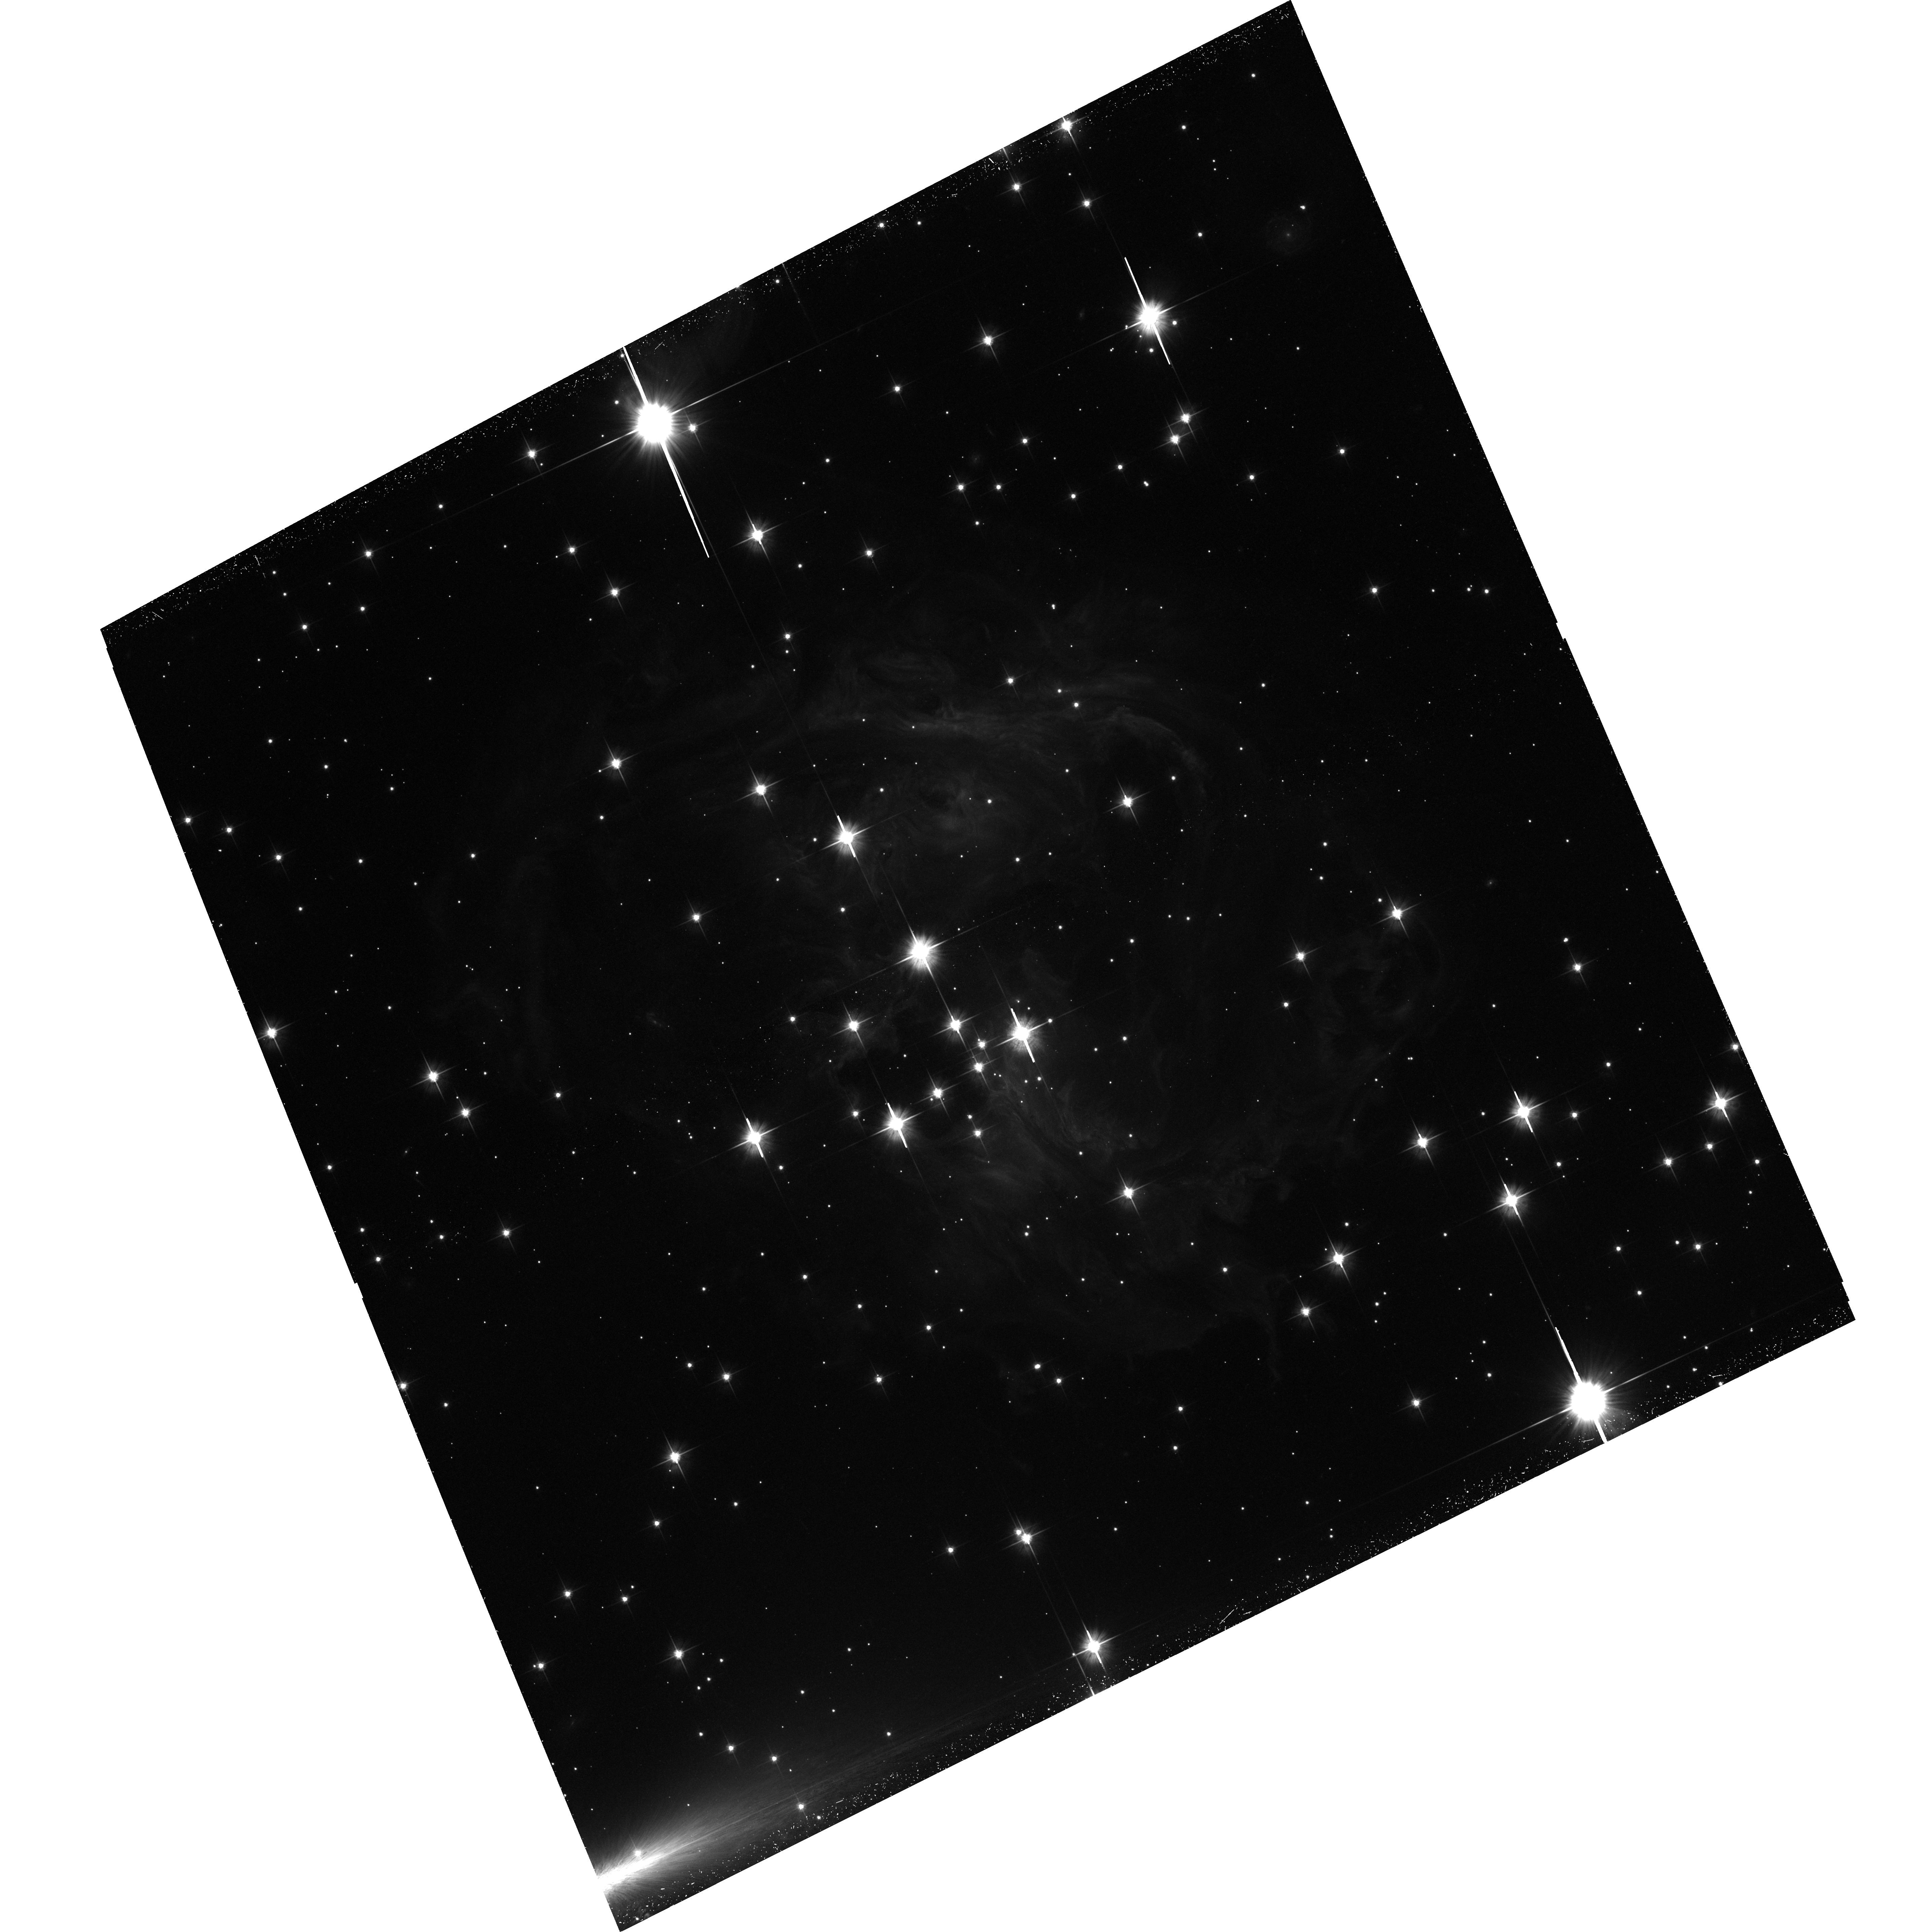
Target: V838-MON-ECHO. Instrument: ACS/WFC. Filter: F606W. Exposure: 54 min. Observation ID: hst_10618_07_acs_wfc_f606w_j9bs07

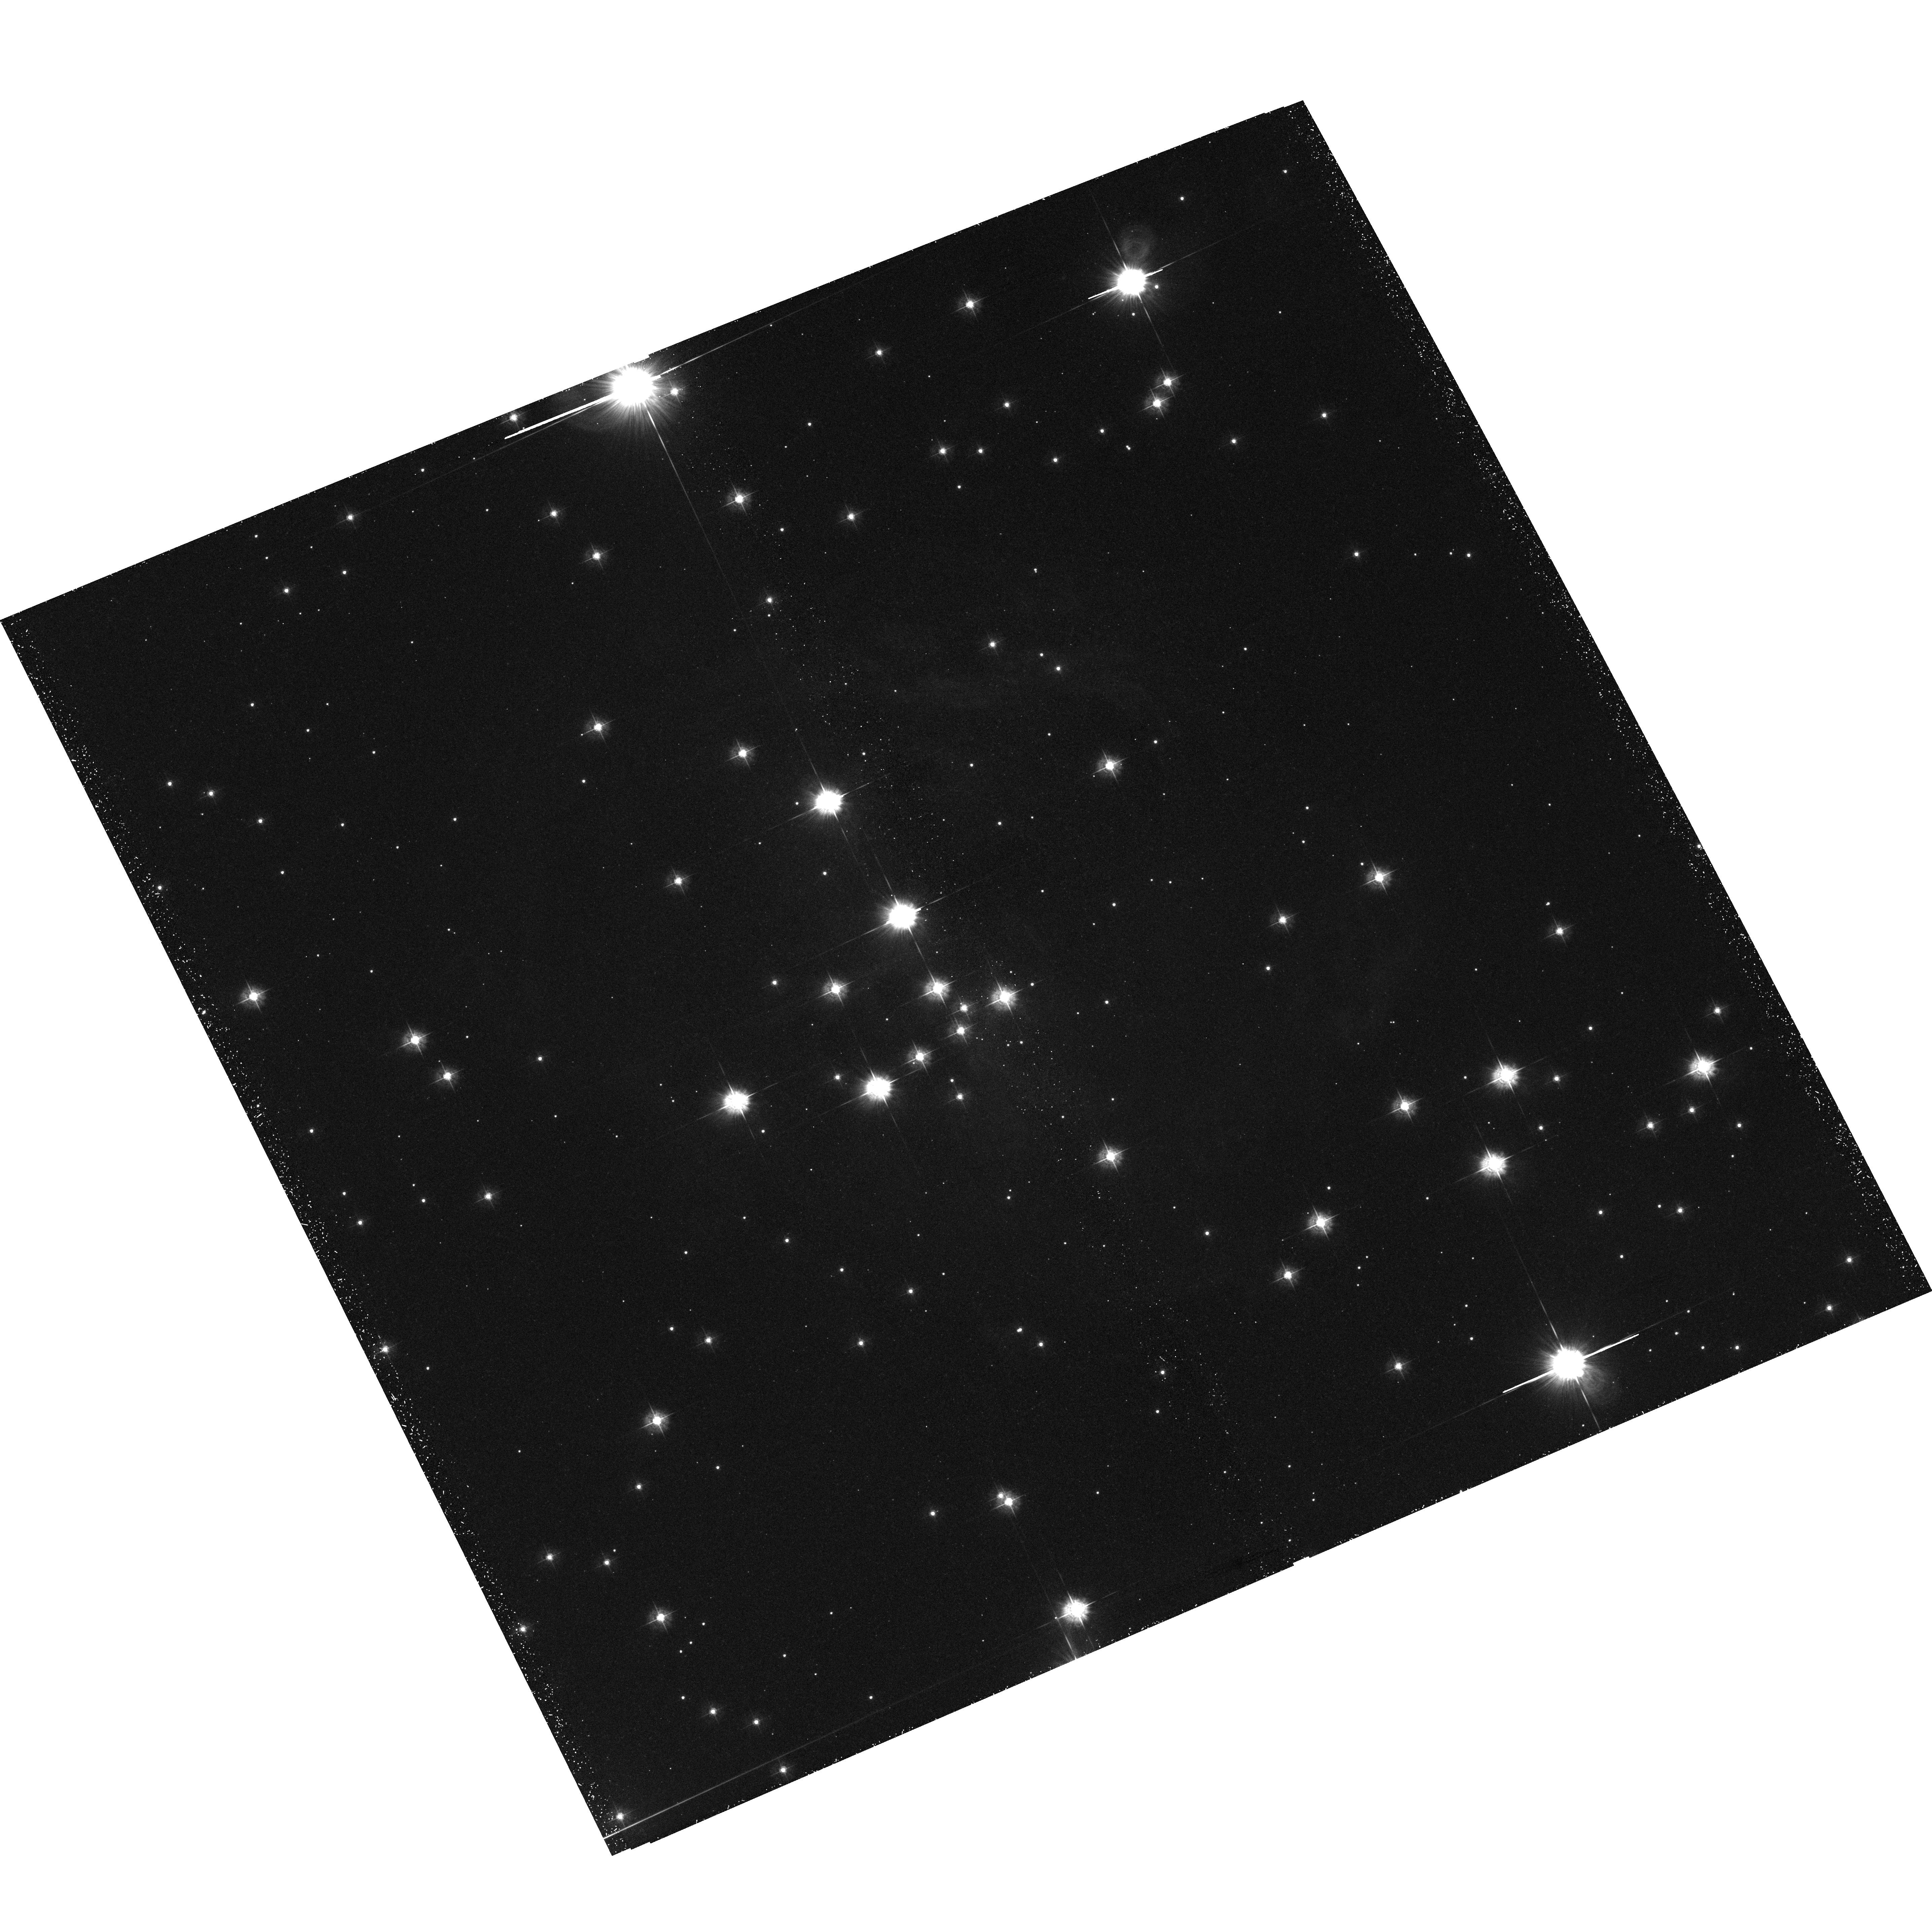
Target: V838-MON. Instrument: ACS/WFC. Filter: F435W. Exposure: 1.3 h. Observation ID: hst_10618_01_acs_wfc_f435w_j9bs01

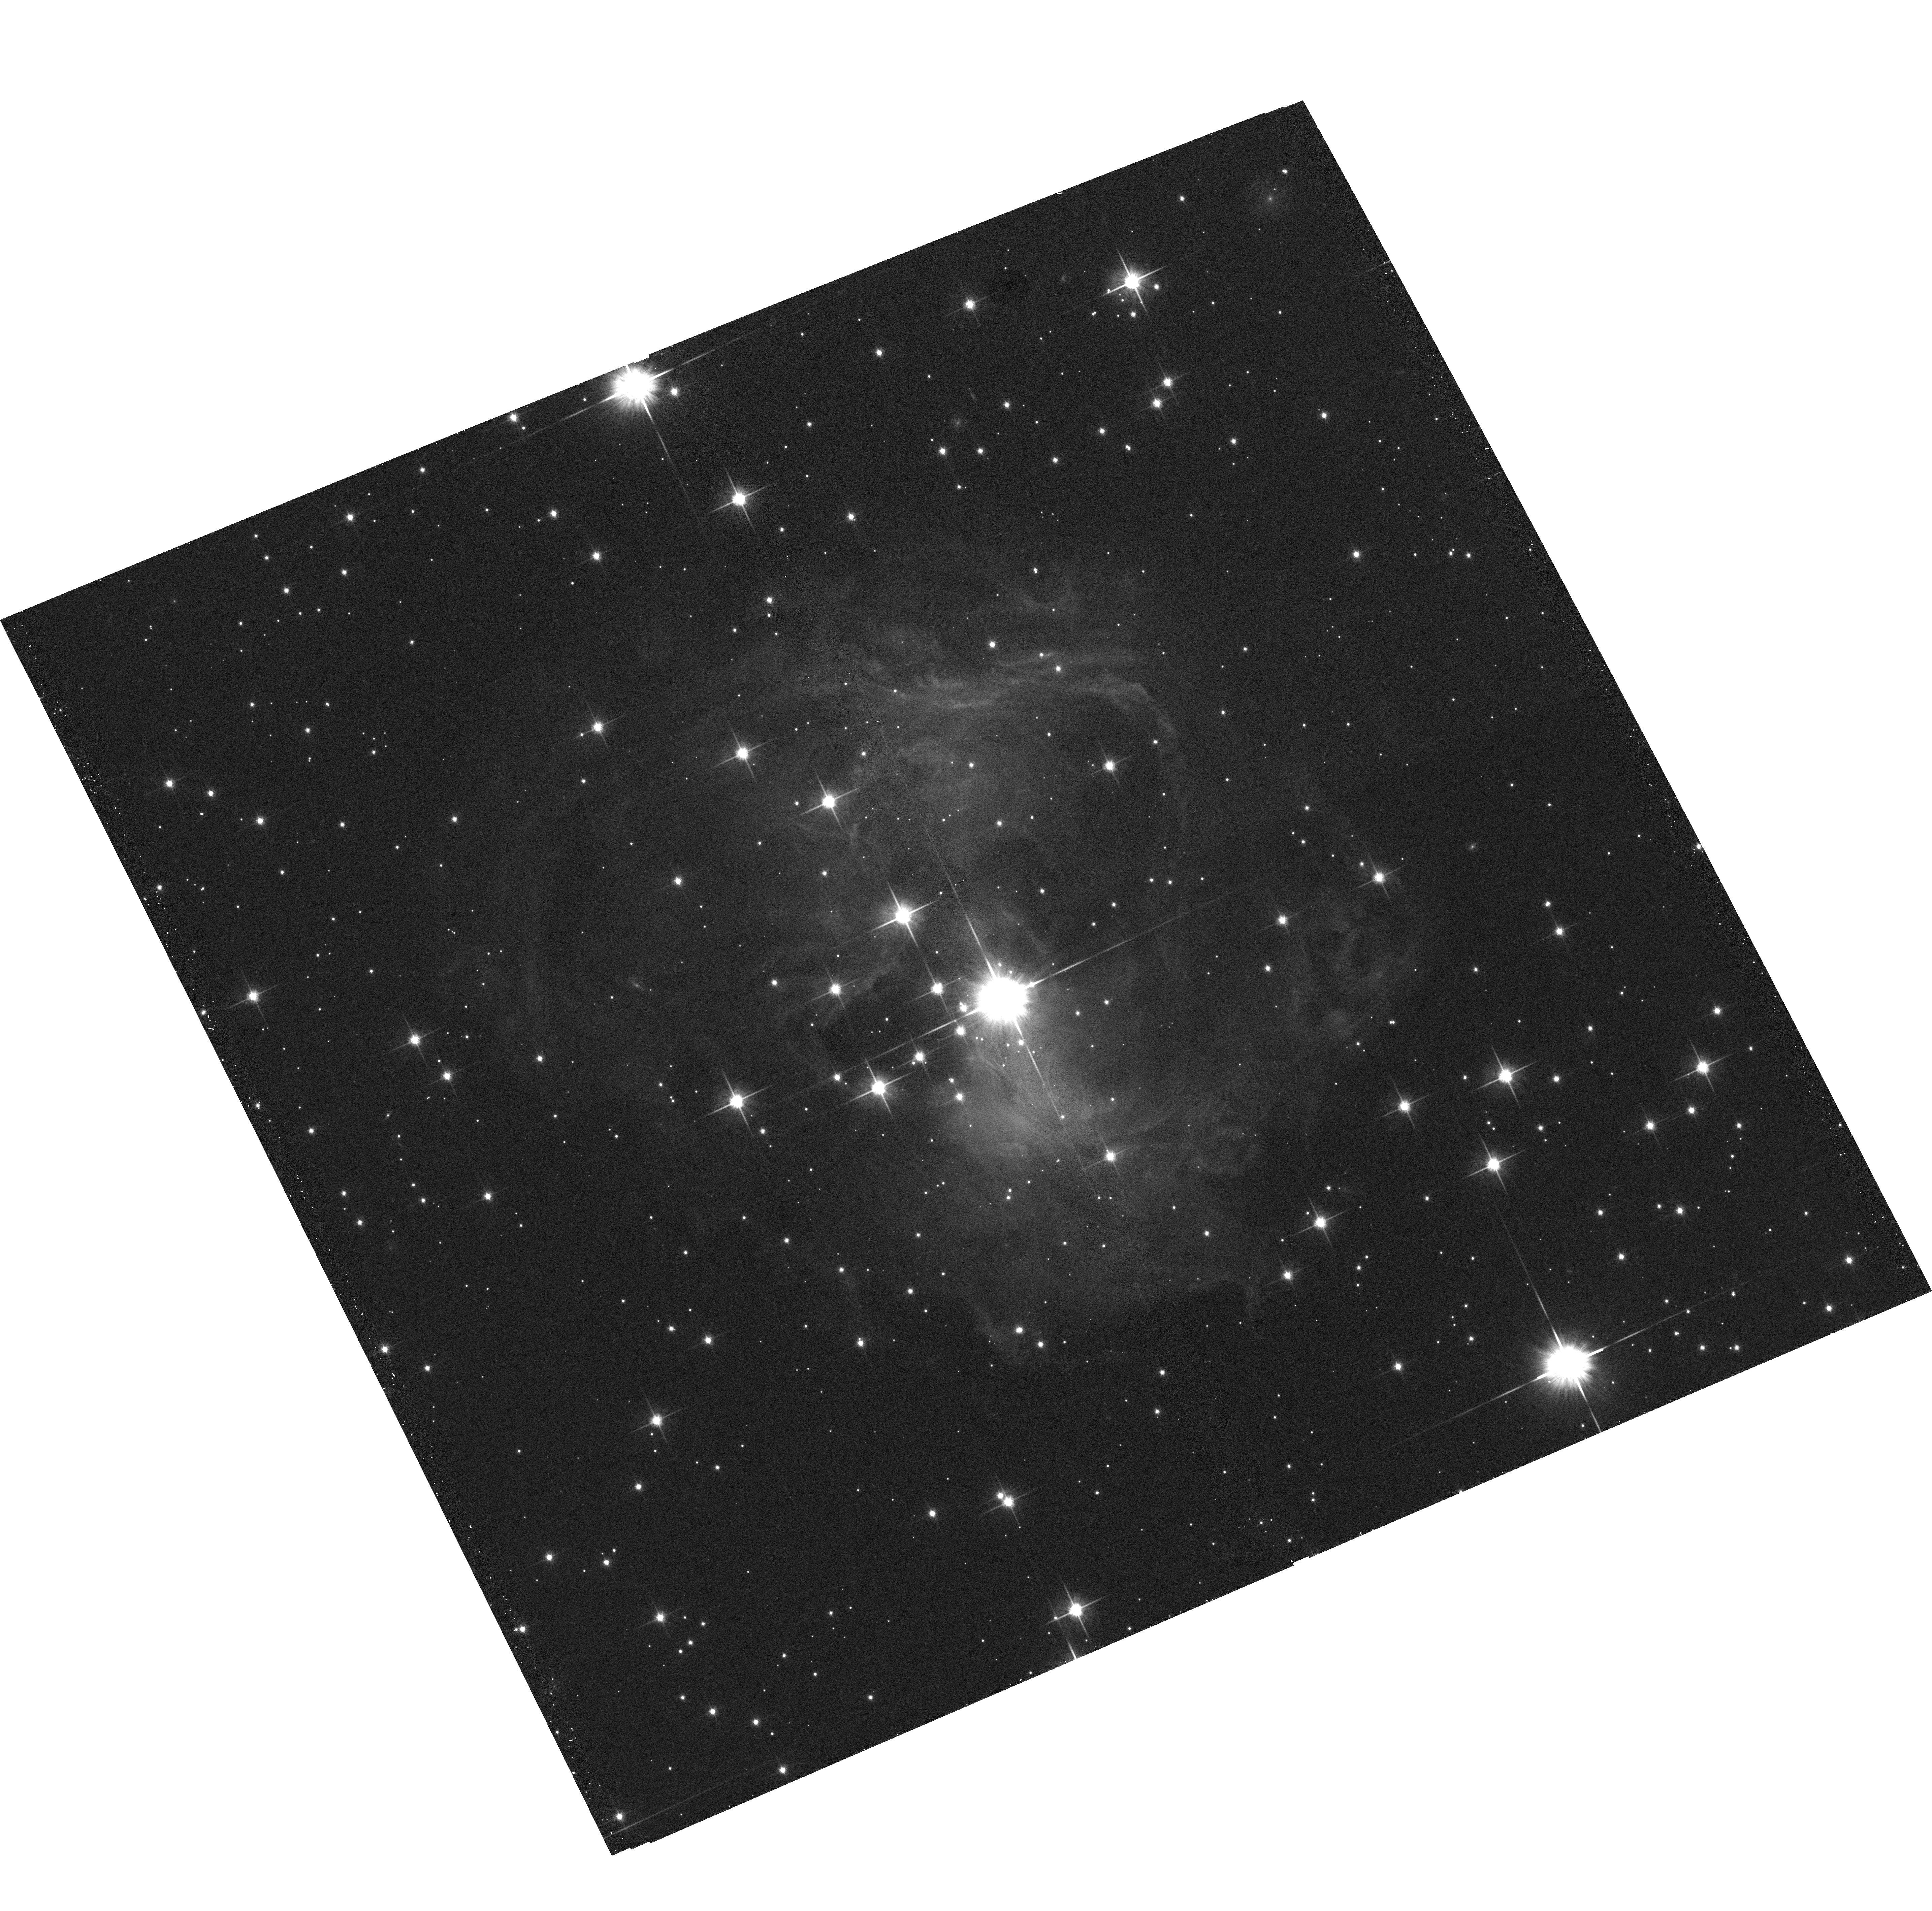
Target: V838-MON. Instrument: ACS/WFC. Filter: F814W. Exposure: 5 min. Observation ID: hst_10618_02_acs_wfc_f814w_j9bs02

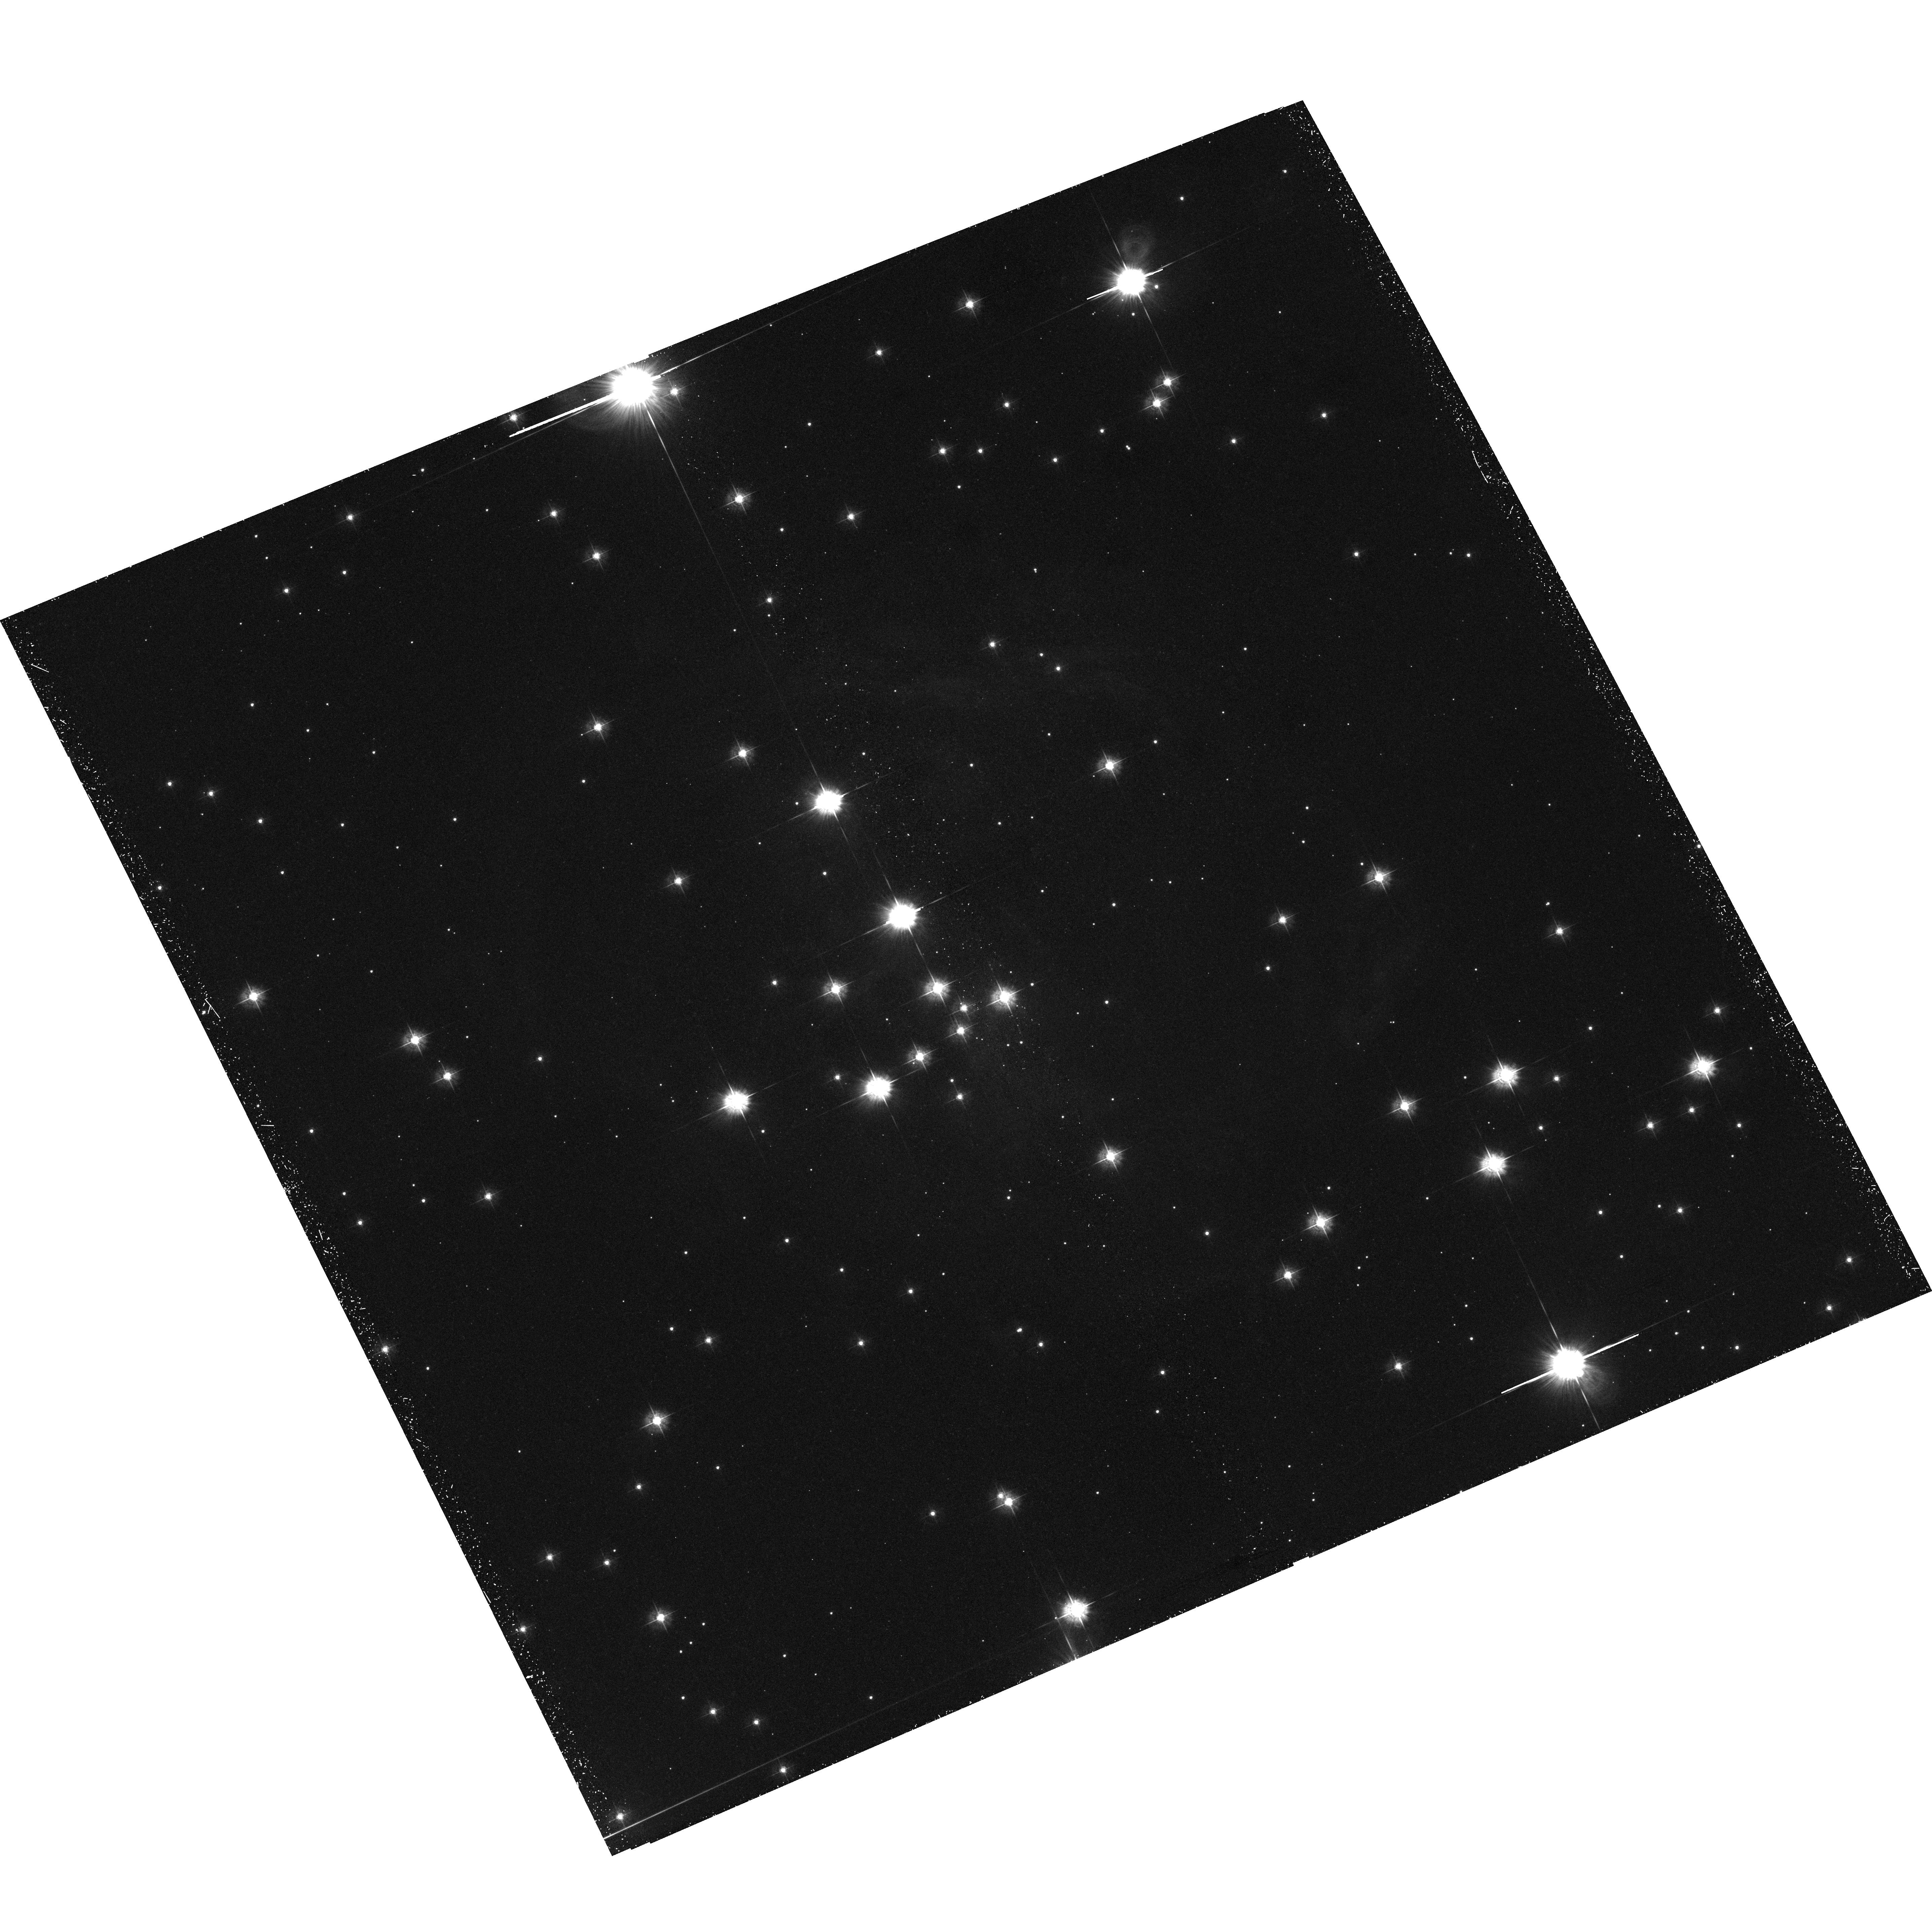
Target: V838-MON. Instrument: ACS/WFC. Filter: F435W. Exposure: 1.3 h. Observation ID: hst_10618_04_acs_wfc_f435w_j9bs04

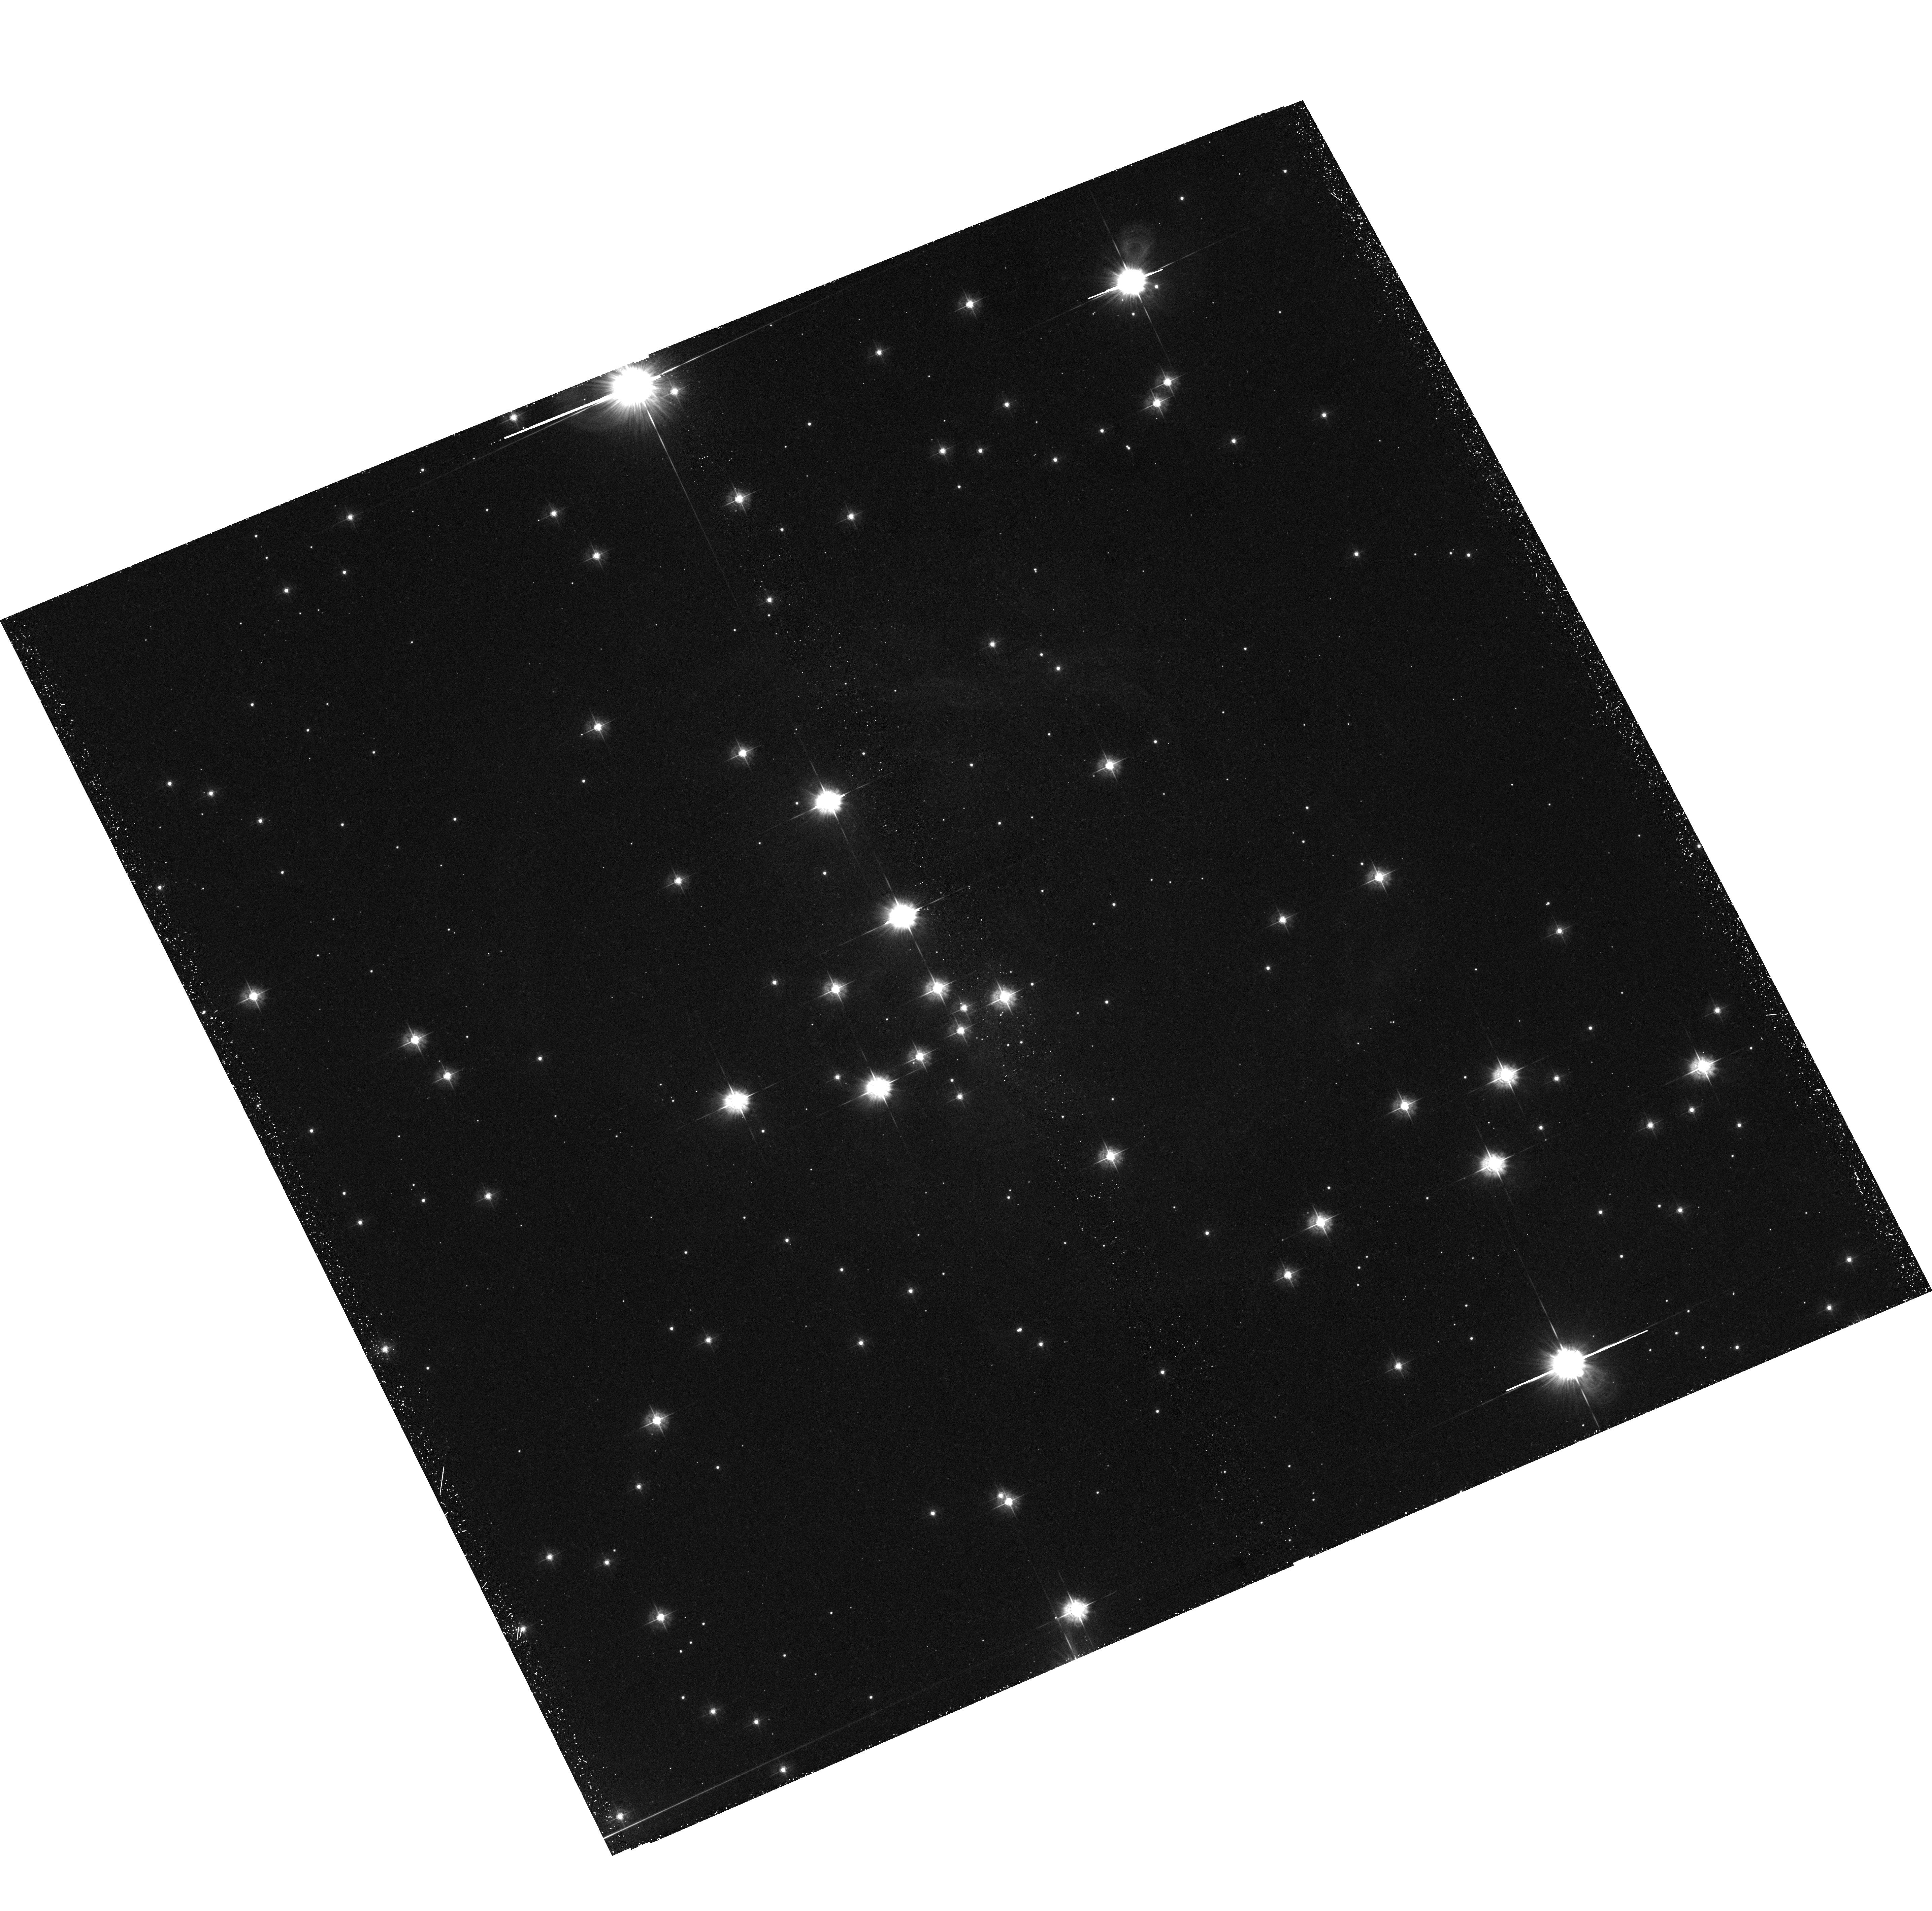
Target: V838-MON. Instrument: ACS/WFC. Filter: F435W. Exposure: 1.3 h. Observation ID: hst_10618_03_acs_wfc_f435w_j9bs03

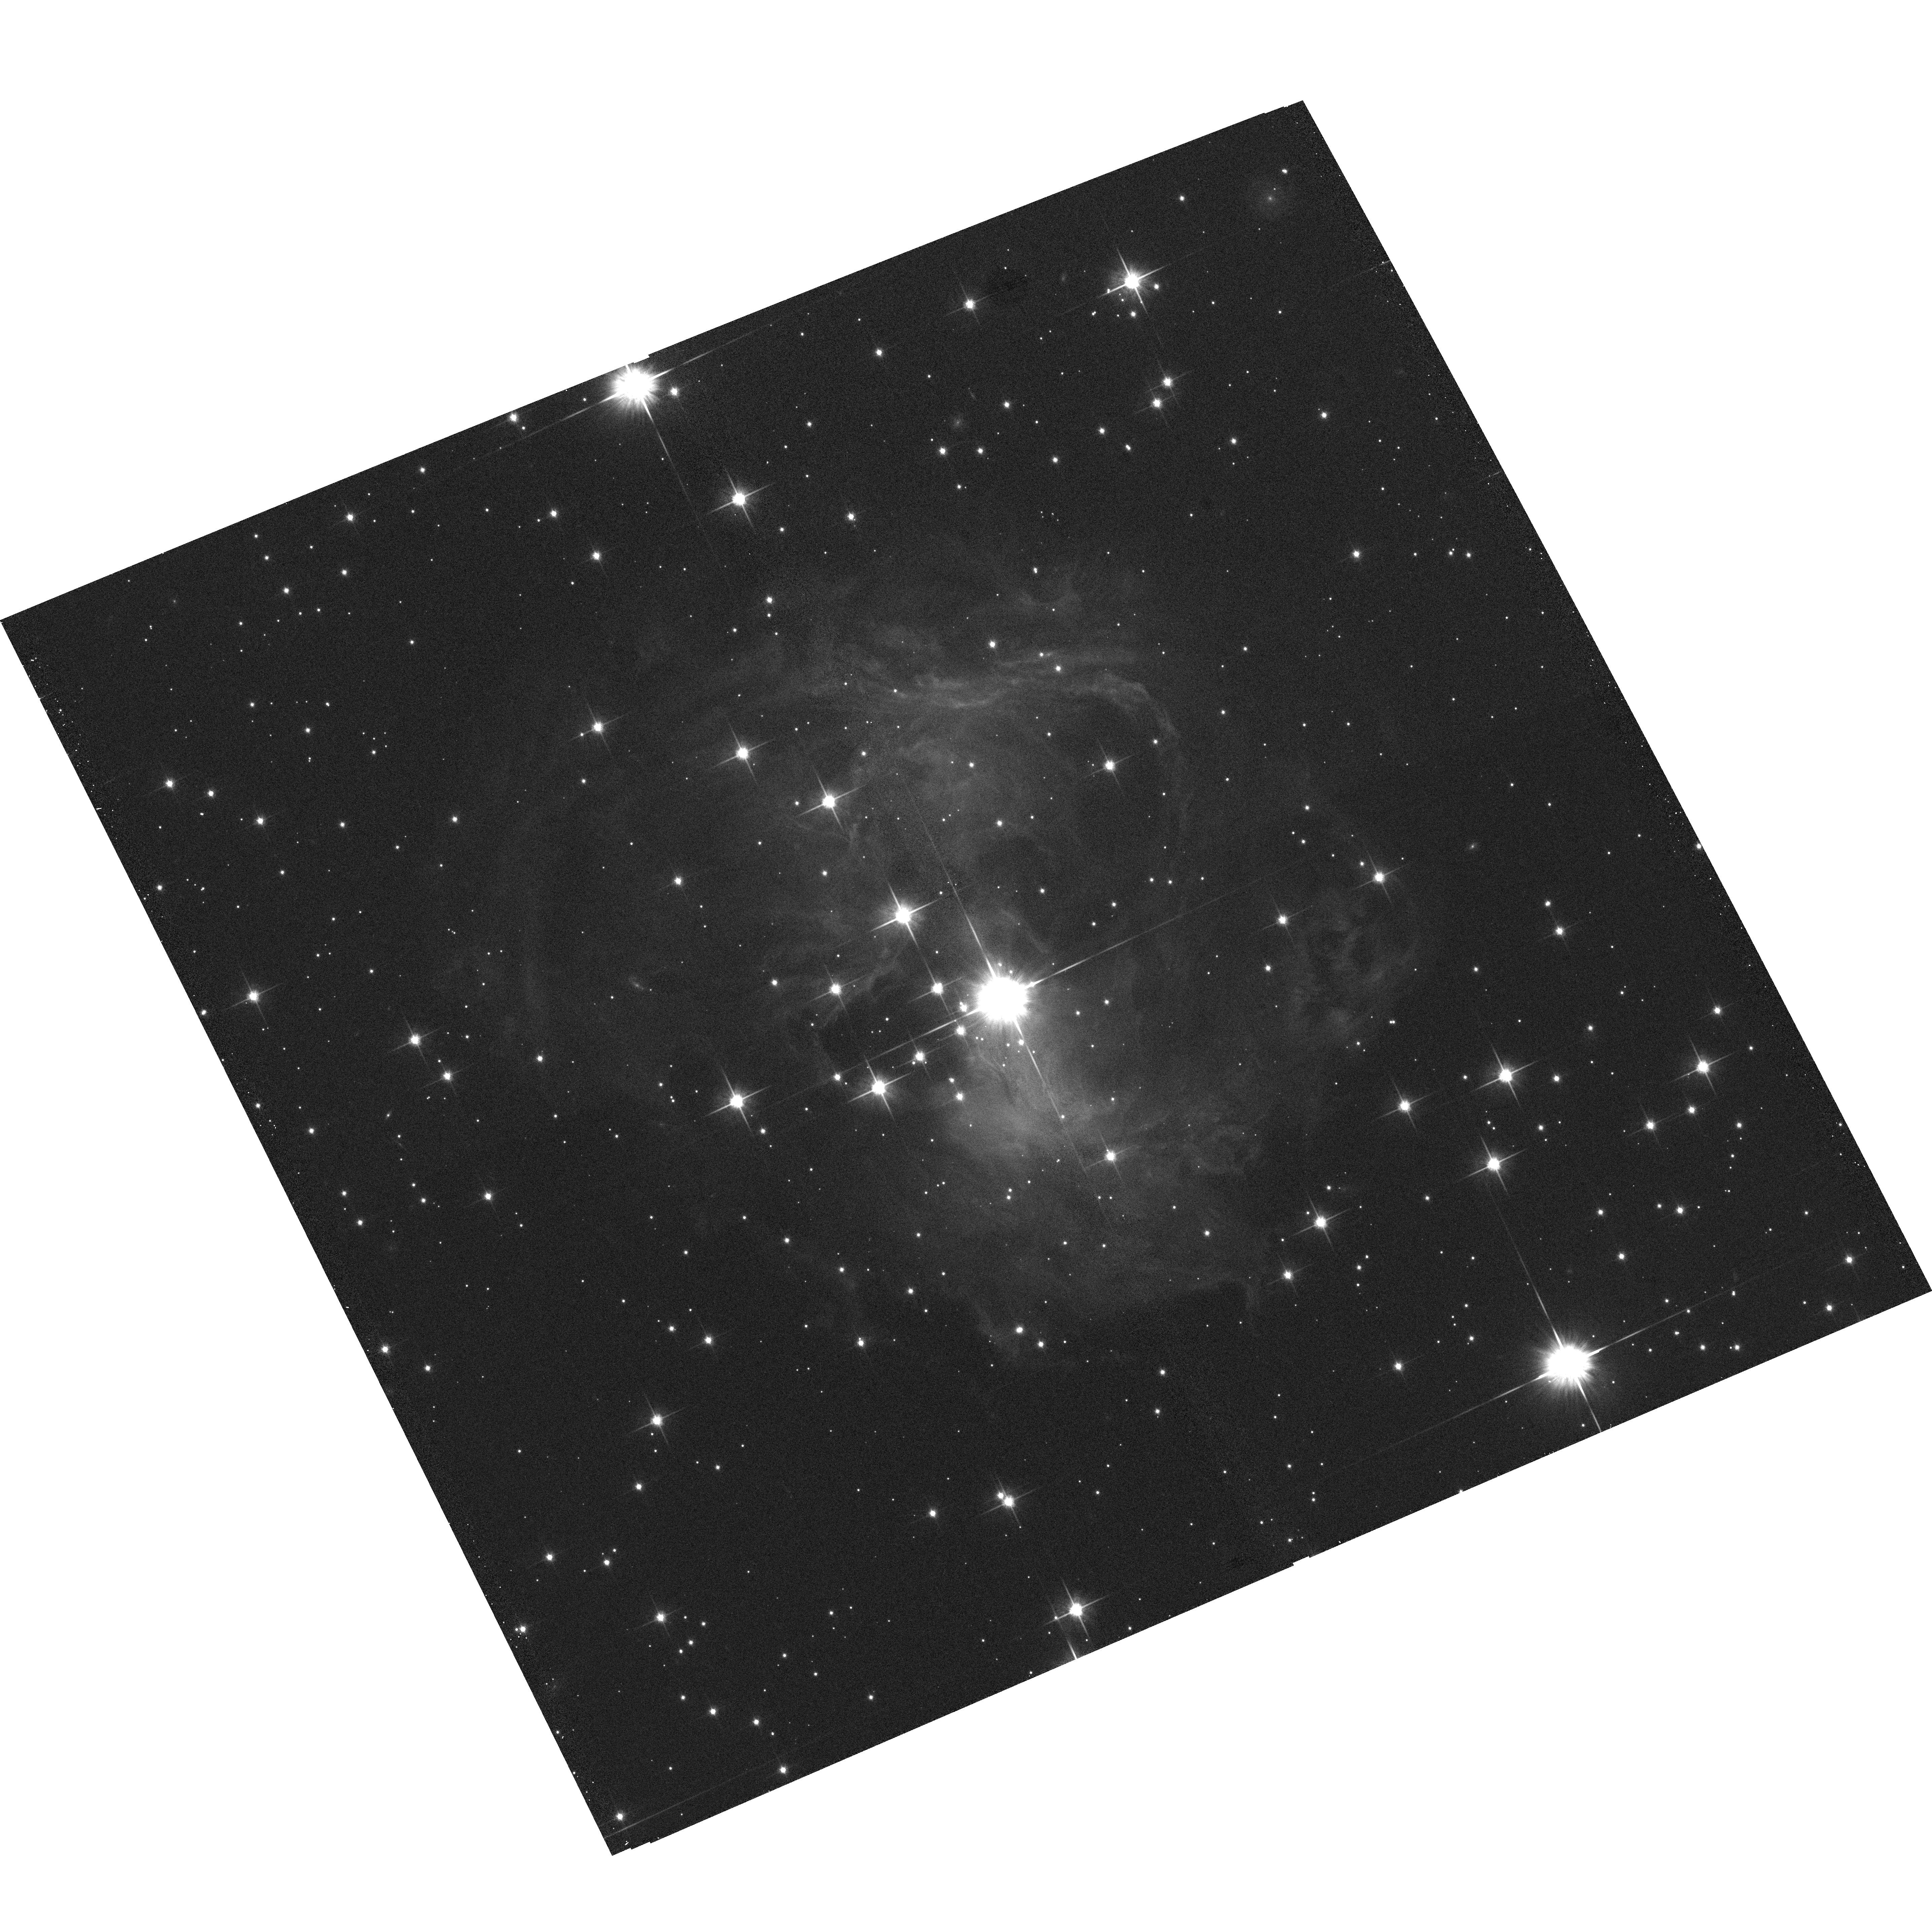
Target: V838-MON. Instrument: ACS/WFC. Filter: F814W. Exposure: 5 min. Observation ID: hst_10618_03_acs_wfc_f814w_j9bs03

The Light Echoes around V838 Monocerotis: MHD in 3 Dimensions, Circumstellar Mapping, and Dust Physics (PI: Bond, Howard E.)

V838 Monocerotis, which burst upon the astronomical scene in early 2002, is a completely unanticipated new object. It underwent a large-amplitude and very luminous outburst, during which its spectrum remained that of an extremely cool supergiant. A rapidly evolving set of light echoes around V838 Mon was discovered soon after the outburst, and quickly became the most spectacular display of the phenomenon ever seen. The light echoes, which were imaged by us with HST during 2002, provide the means to accomplish four unique types of measurements based on continued HST imaging during the event: (1) Study effects of MHD turbulence at high resolution and in 3 dimensions; (2) Construct the first unambiguous and fully 3-D map of a circumstellar dust envelope in the Milky Way; (3) Study dust physics in a unique setting where the spectrum and light curve of the illumination, and the scattering angle, are unambiguously known; and (4) Determine the distance to V838 Mon through two independent direct geometric techniques (polarimetry and angular expansion rates). Because of the extreme rarity of light echoes, this is almost certainly the only opportunity to achieve such results during the lifetime of HST. We propose a campaign during Cycle 14 of imaging the echoes every 8 days for a total of 6 epochs, in order to fully map a thin slab through the dust shell and achieve the other goals listed above.